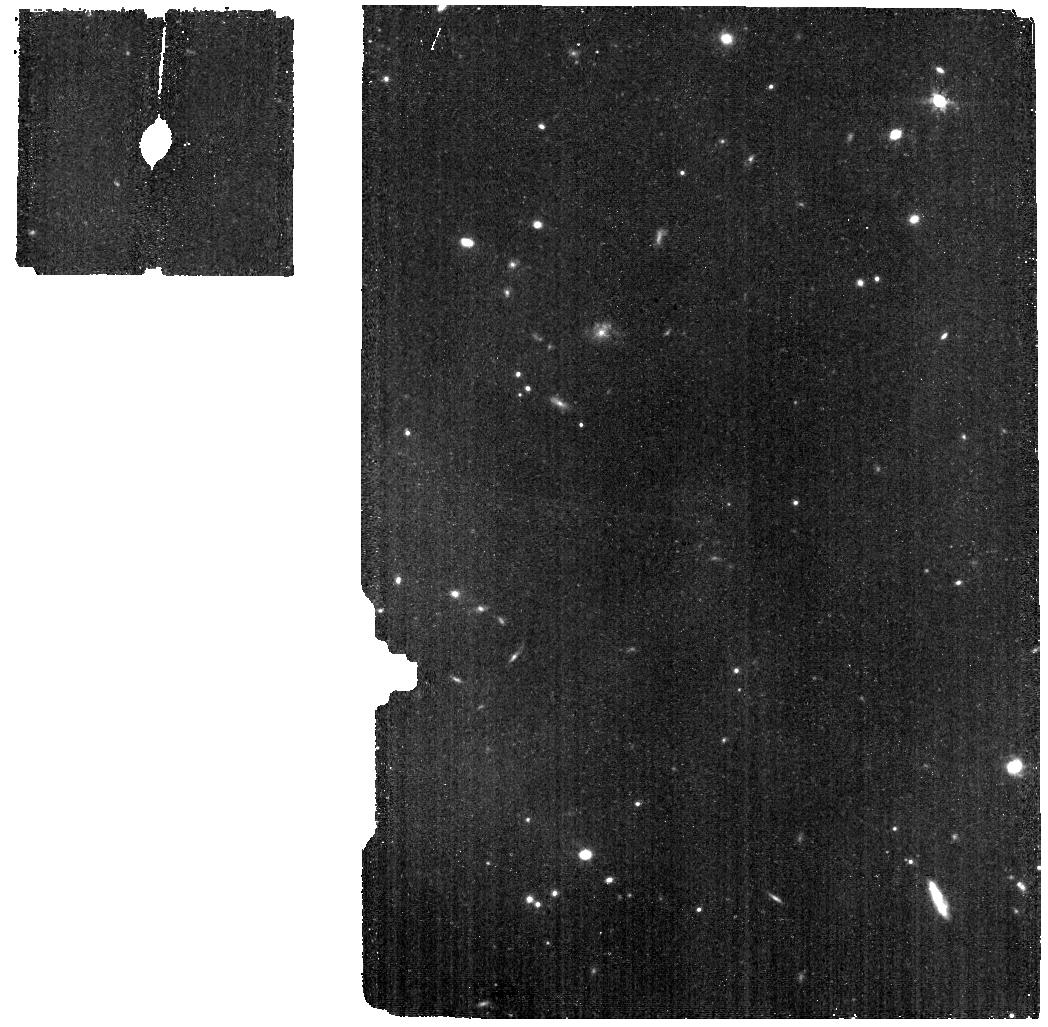
Target: HD163466-BKG
Instrument: MIRI
Filter: F770W
Exposure: 9 min
Observation ID: jw06607-o110_t004_miri_f770w

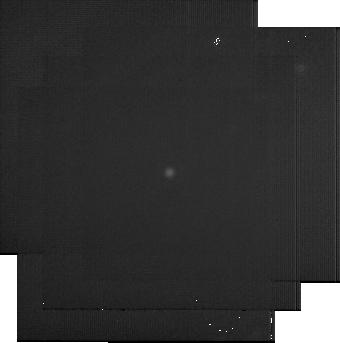
Target: BD+60-1753
Instrument: MIRI
Filter: F2550W
Exposure: 22 min
Observation ID: jw06607-o065_t001_miri_f2550w-sub256

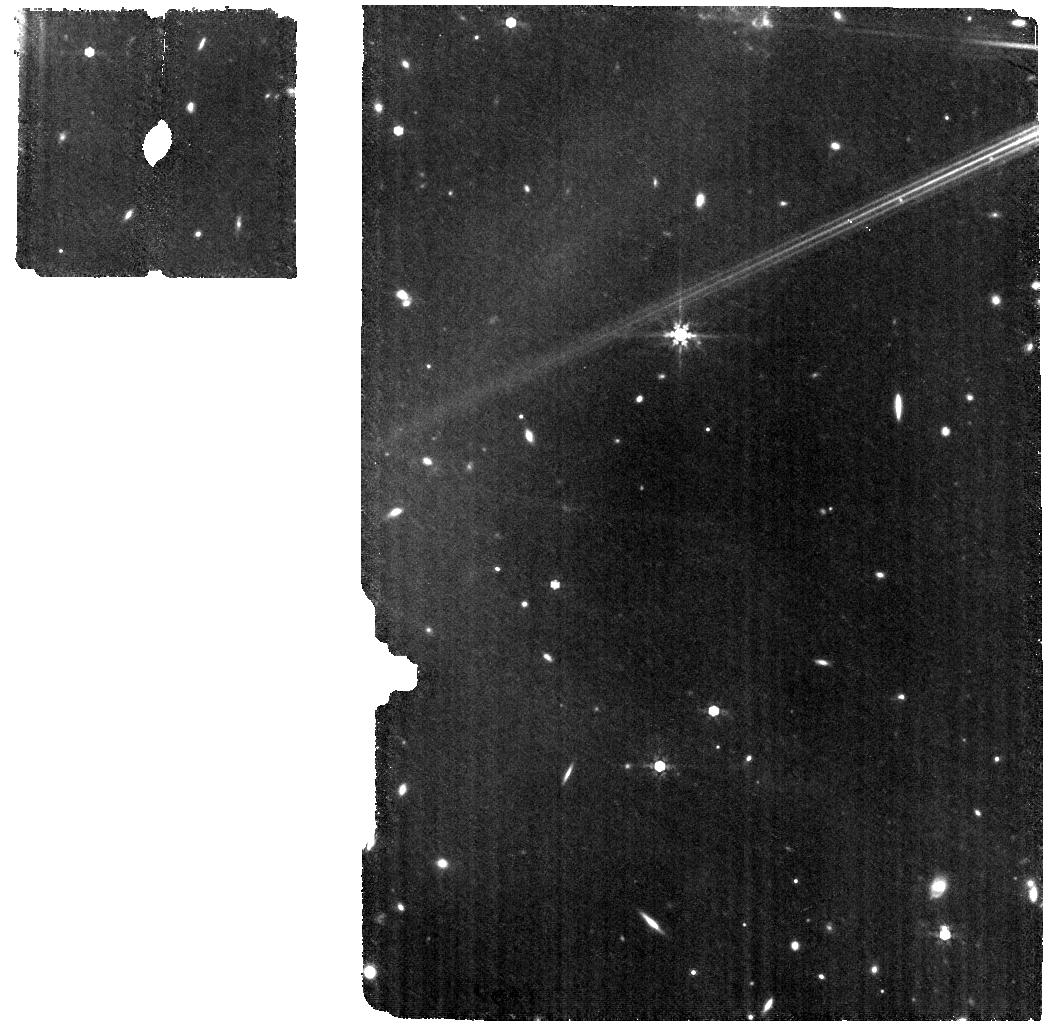
Target: HD163466
Instrument: MIRI
Filter: F770W
Exposure: 18 min
Observation ID: jw06607-o105_t003_miri_f770w

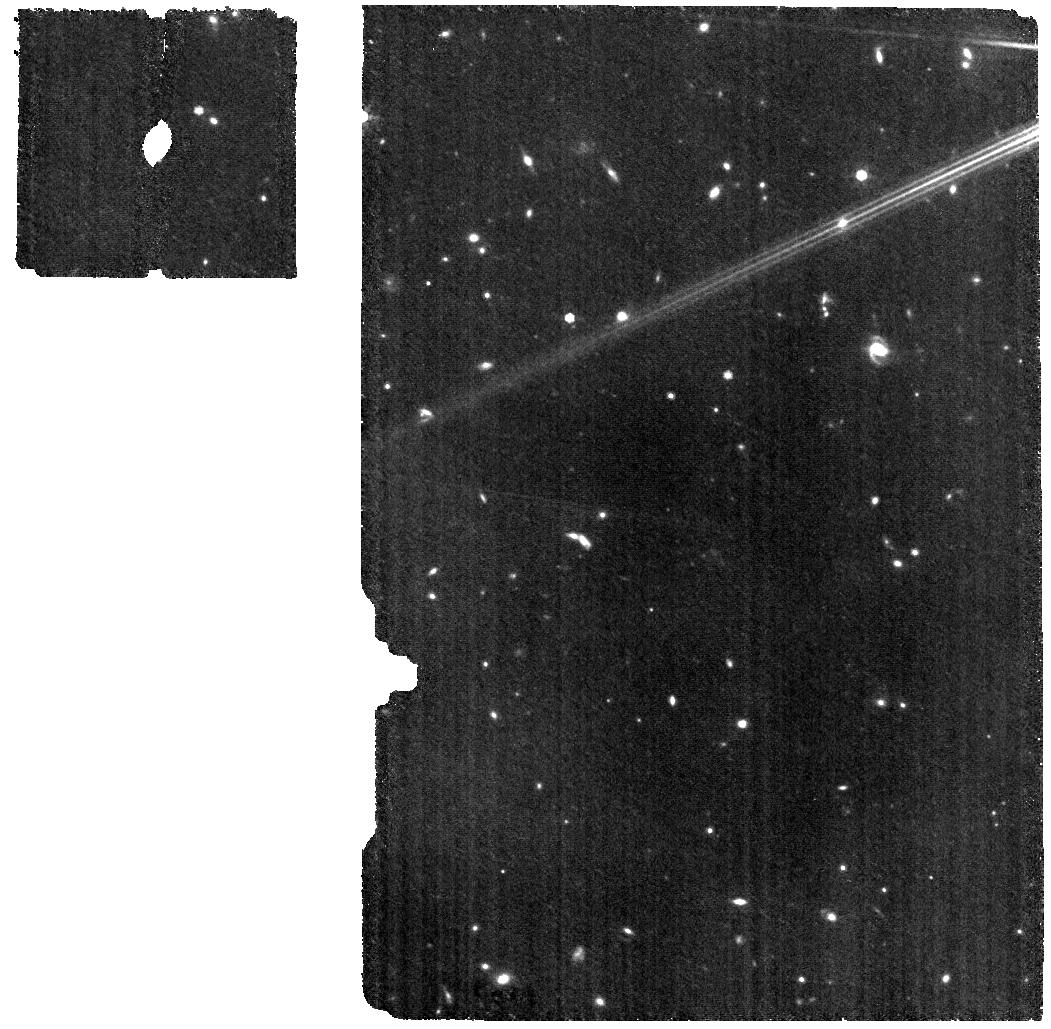
Target: HD163466
Instrument: MIRI
Filter: F770W
Exposure: 18 min
Observation ID: jw06607-o097_t003_miri_f770w

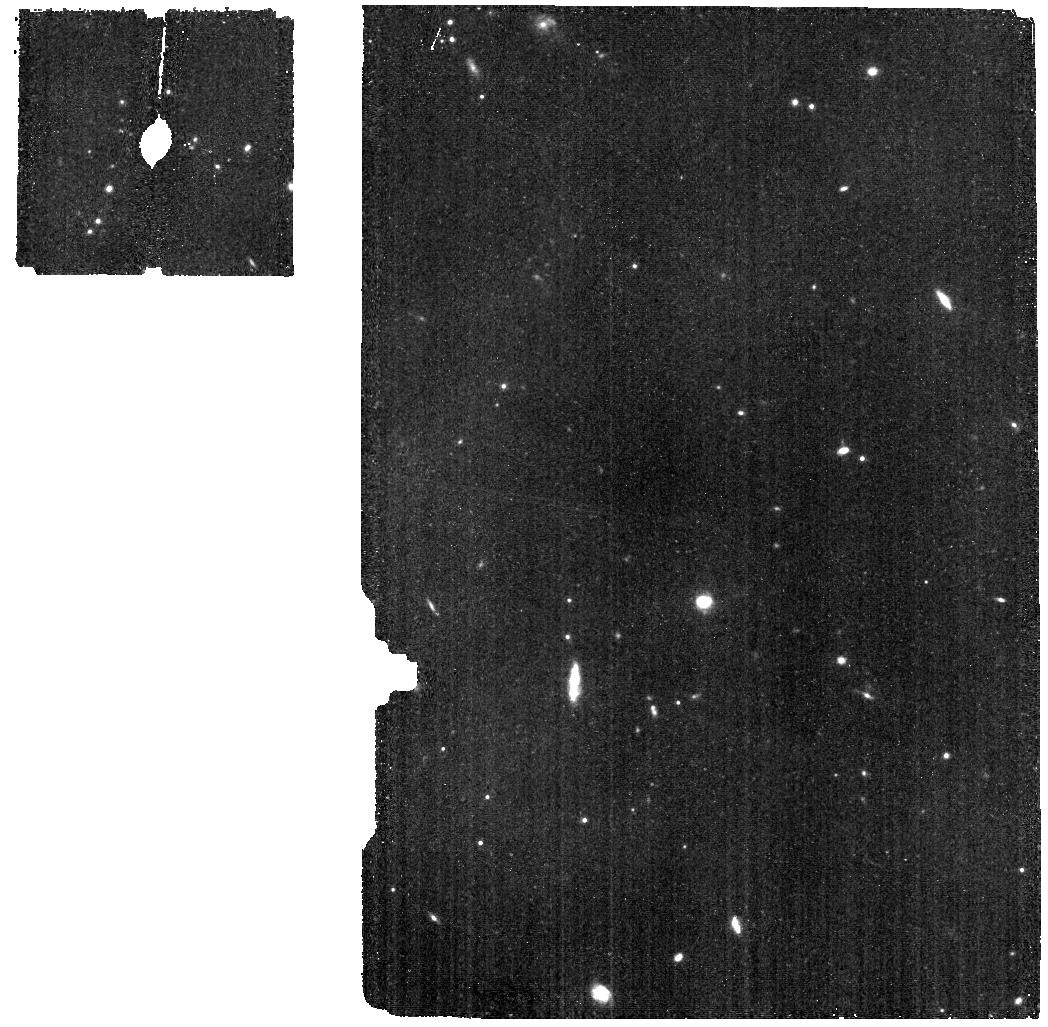
Target: HD163466-BKG
Instrument: MIRI
Filter: F770W
Exposure: 9 min
Observation ID: jw06607-o108_t004_miri_f770w

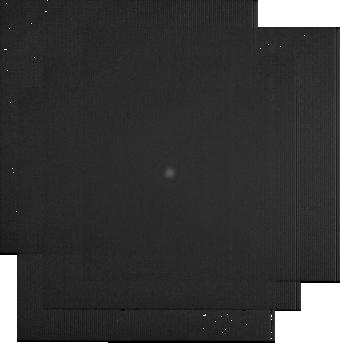
Target: BD+60-1753
Instrument: MIRI
Filter: F2550W
Exposure: 22 min
Observation ID: jw06607-o057_t001_miri_f2550w-sub256

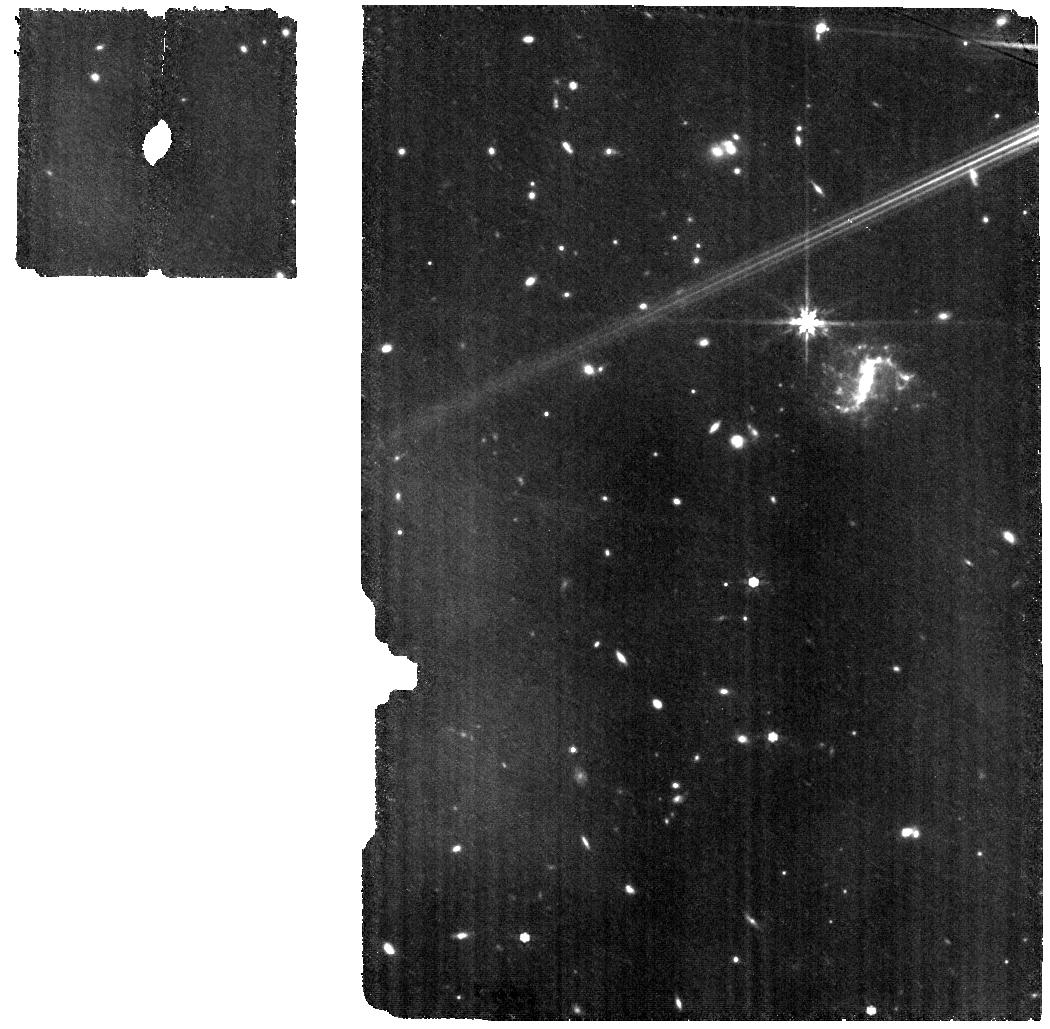
Target: HD163466
Instrument: MIRI
Filter: F770W
Exposure: 18 min
Observation ID: jw06607-o109_t003_miri_f770w

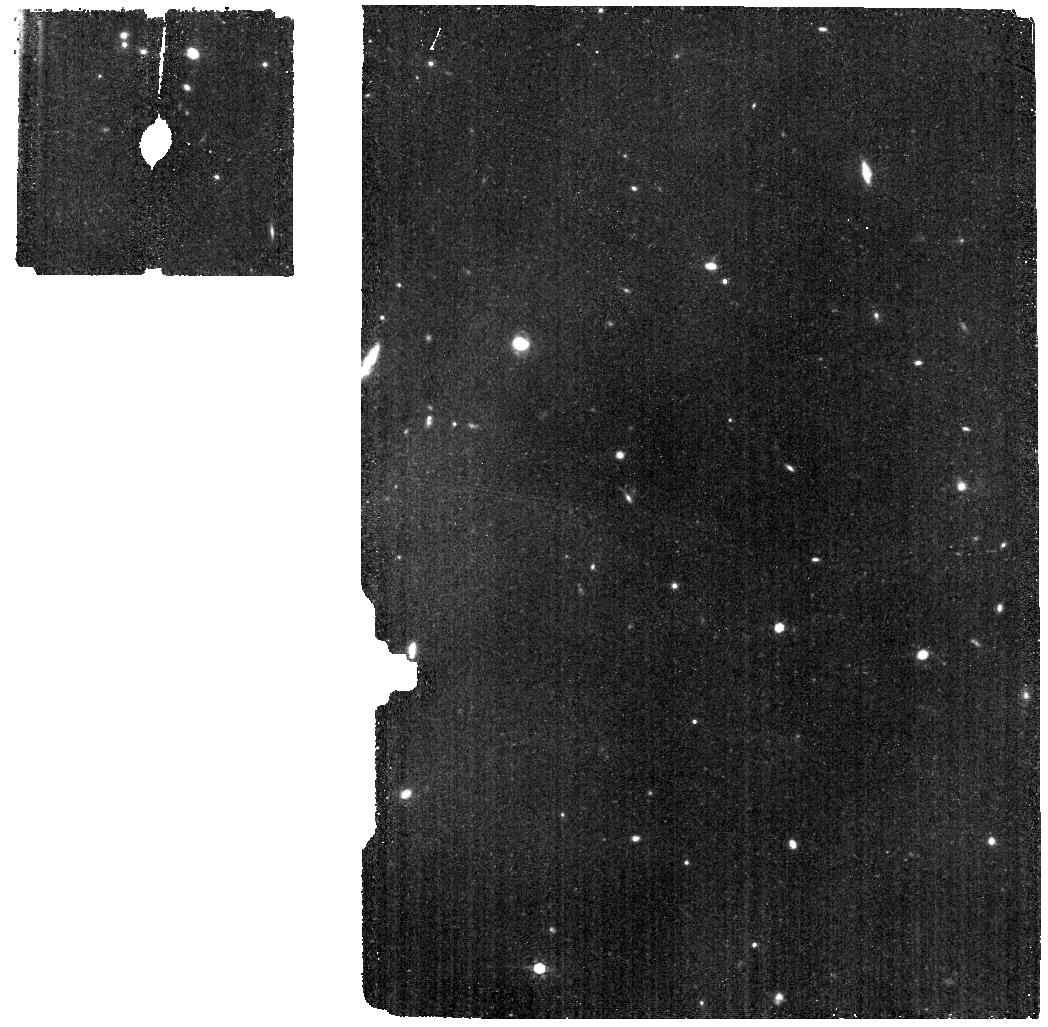
Target: HD163466-BKG
Instrument: MIRI
Filter: F770W
Exposure: 9 min
Observation ID: jw06607-o106_t004_miri_f770w

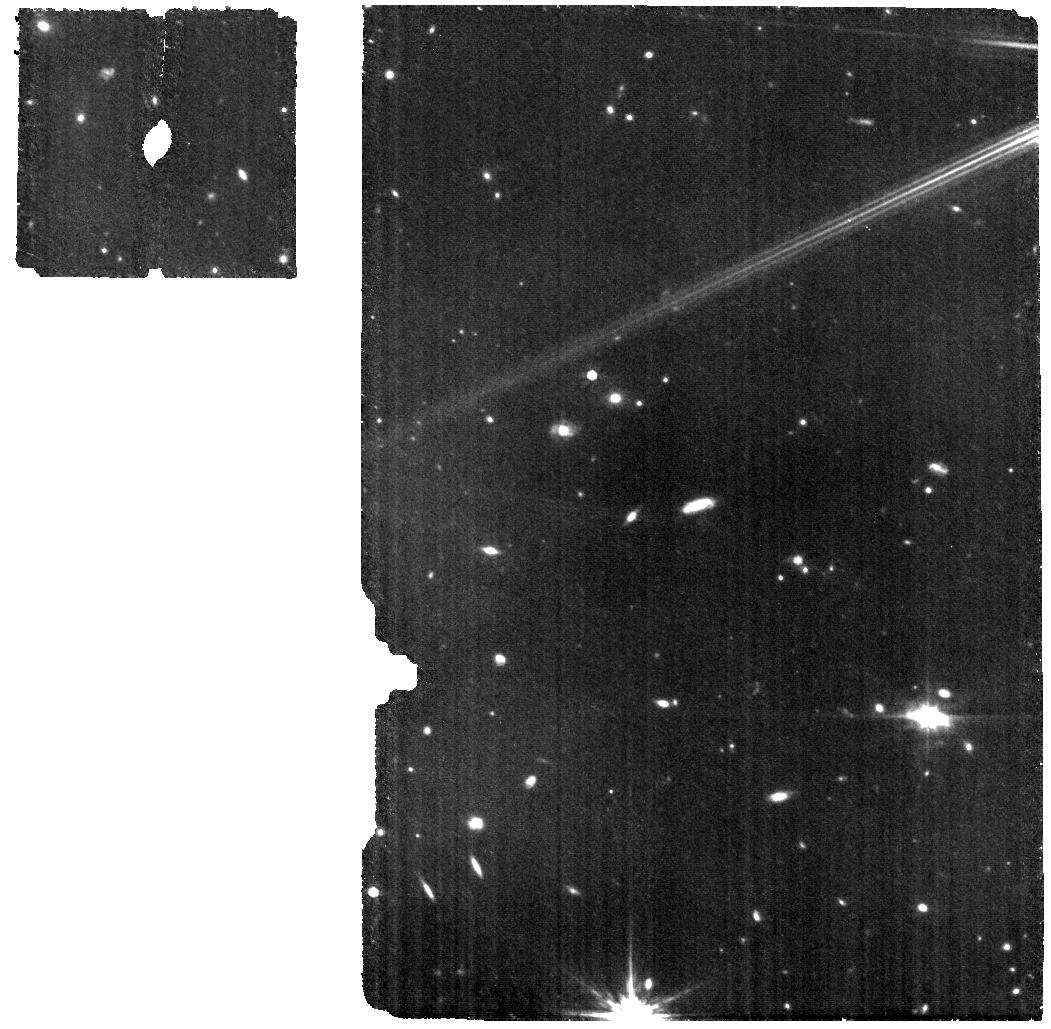
Target: HD163466
Instrument: MIRI
Filter: F770W
Exposure: 18 min
Observation ID: jw06607-o093_t003_miri_f770w

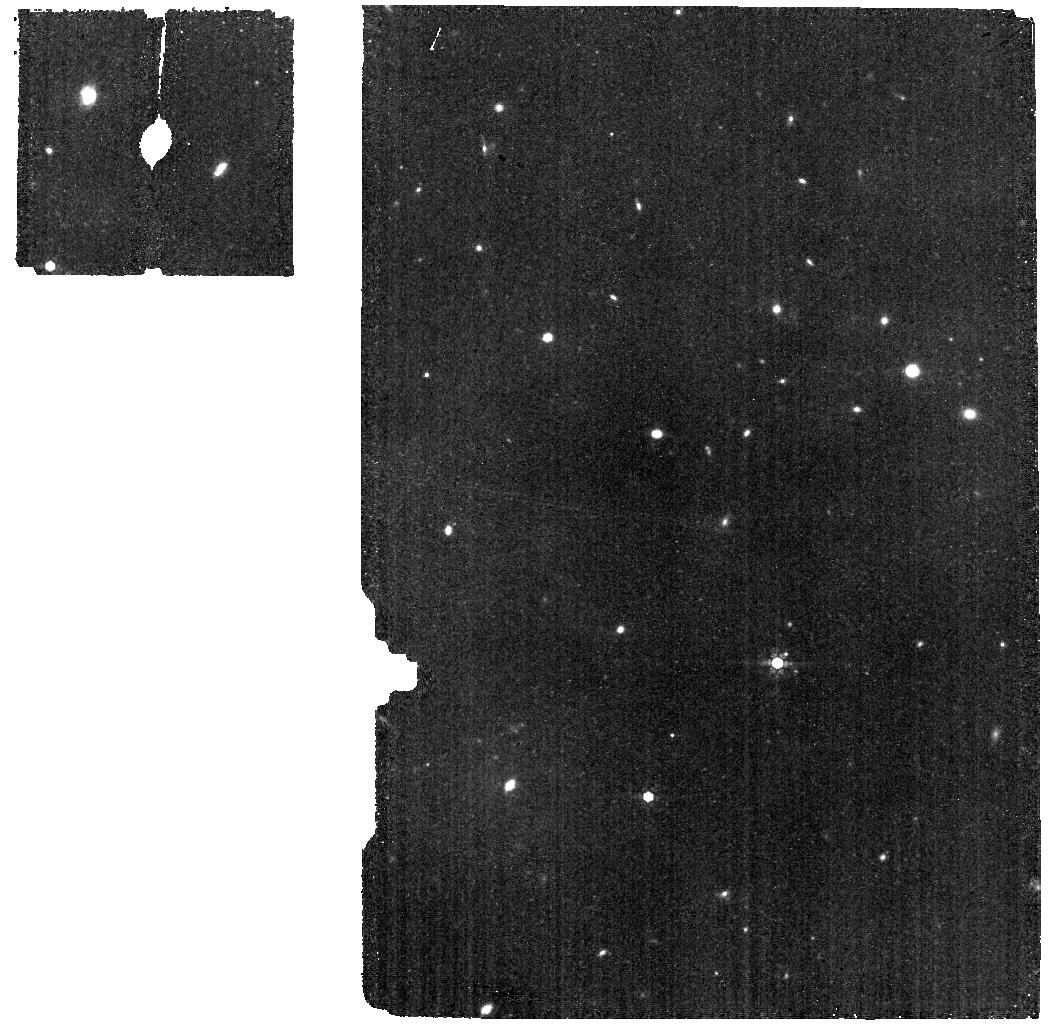
Target: HD163466-BKG
Instrument: MIRI
Filter: F770W
Exposure: 9 min
Observation ID: jw06607-o104_t004_miri_f770w

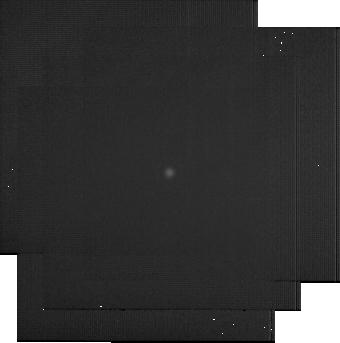
Target: BD+60-1753
Instrument: MIRI
Filter: F2550W
Exposure: 22 min
Observation ID: jw06607-o033_t001_miri_f2550w-sub256

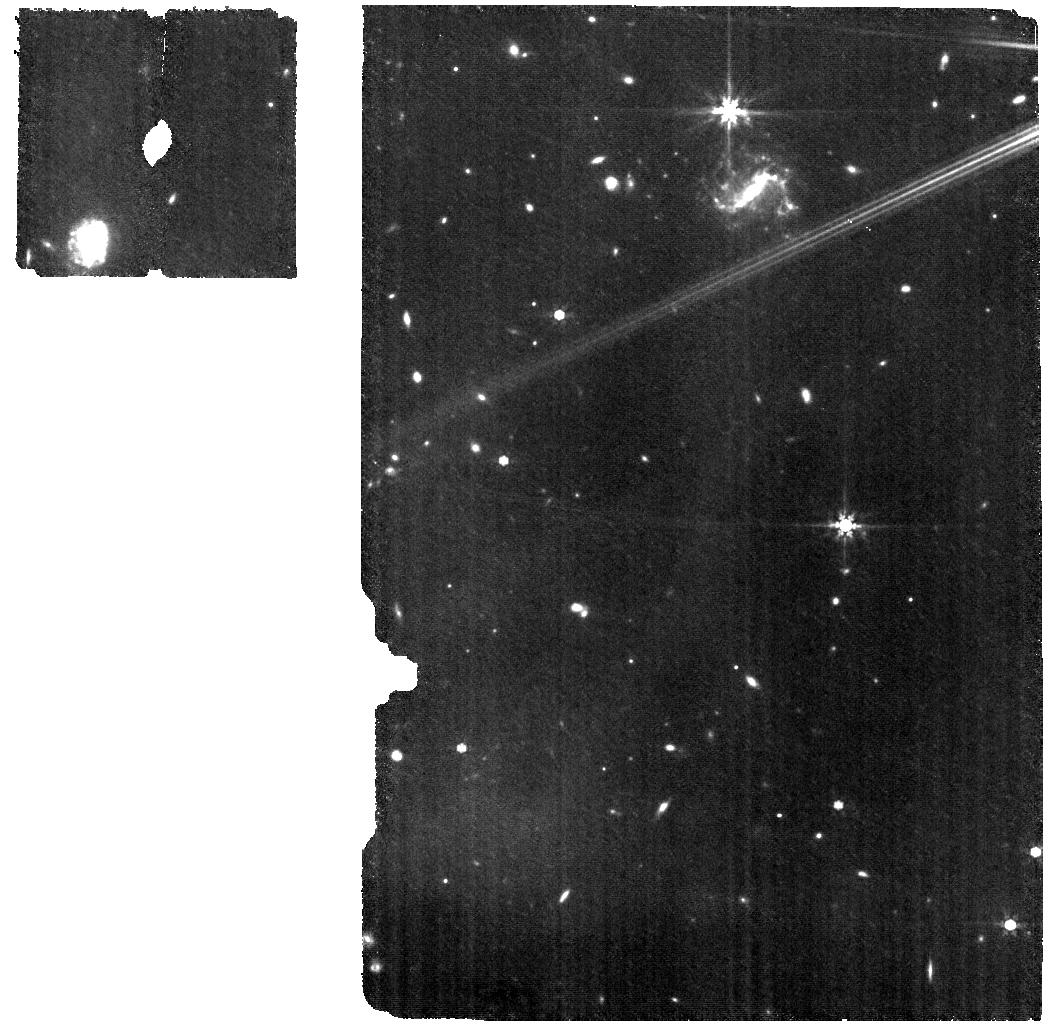
Target: HD163466
Instrument: MIRI
Filter: F770W
Exposure: 18 min
Observation ID: jw06607-o107_t003_miri_f770w

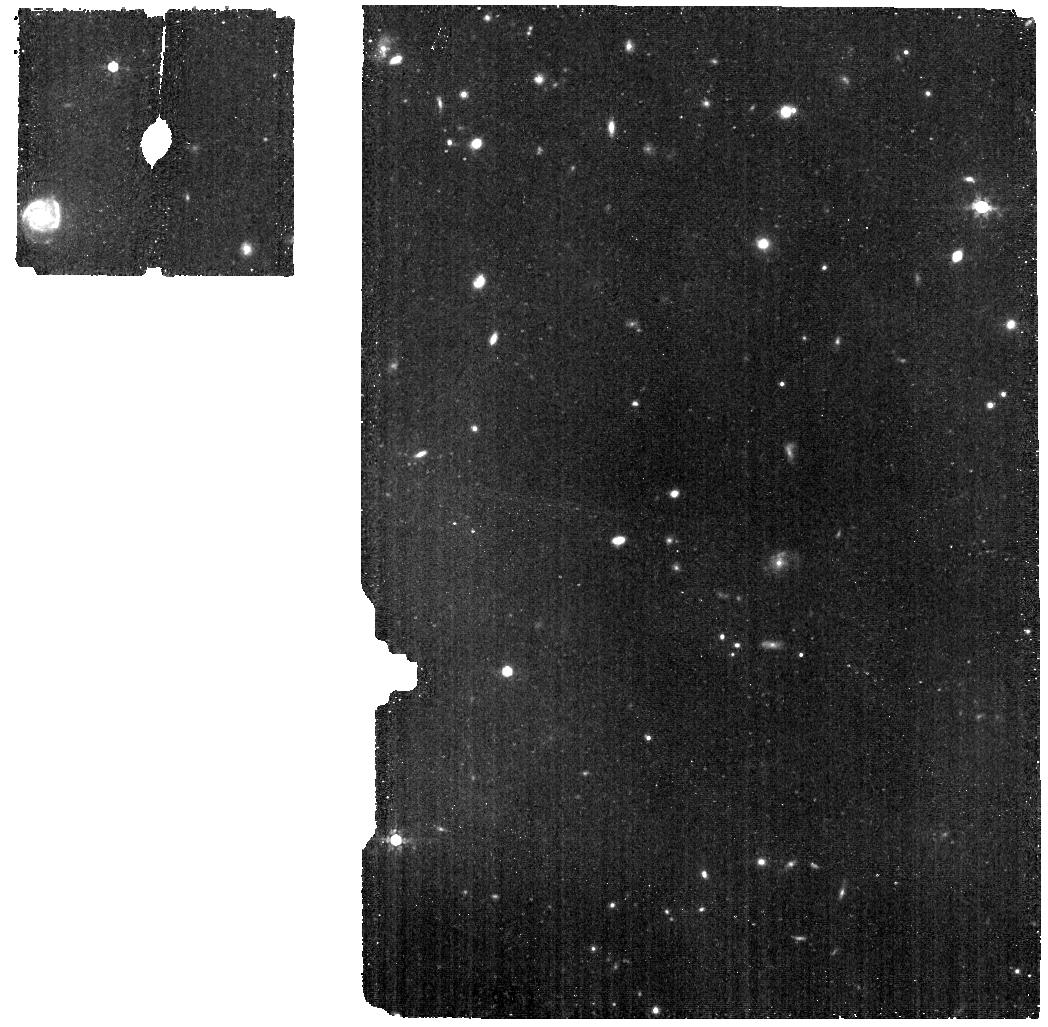
Target: HD163466-BKG
Instrument: MIRI
Filter: F770W
Exposure: 9 min
Observation ID: jw06607-o009_t004_miri_f770w

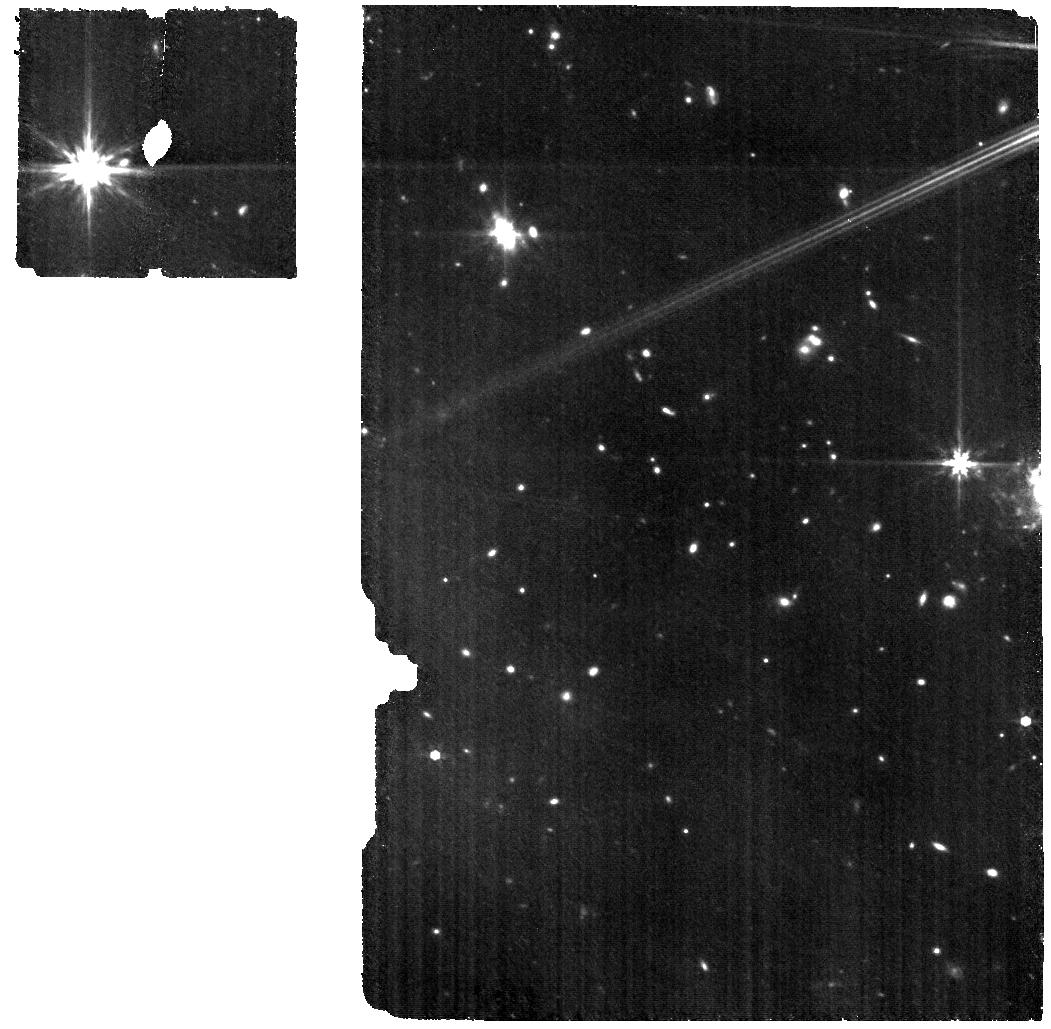
Target: HD163466
Instrument: MIRI
Filter: F770W
Exposure: 18 min
Observation ID: jw06607-o008_t003_miri_f770w

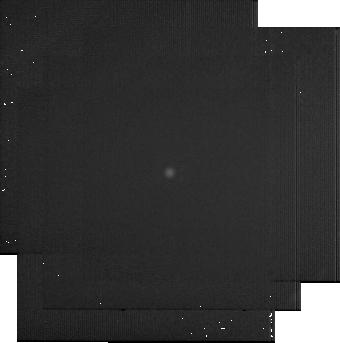
Target: BD+60-1753
Instrument: MIRI
Filter: F2550W
Exposure: 22 min
Observation ID: jw06607-o073_t001_miri_f2550w-sub256

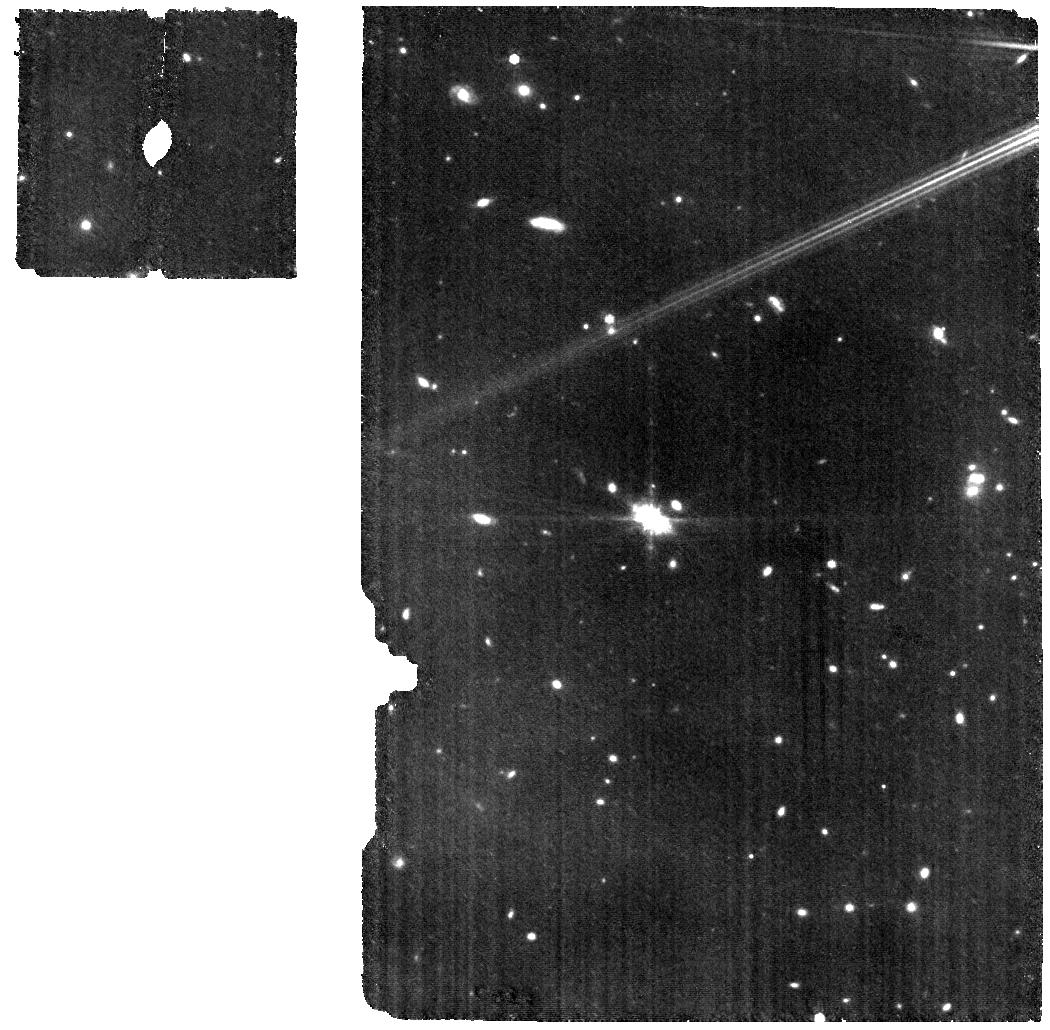
Target: HD163466
Instrument: MIRI
Filter: F770W
Exposure: 18 min
Observation ID: jw06607-o091_t003_miri_f770w

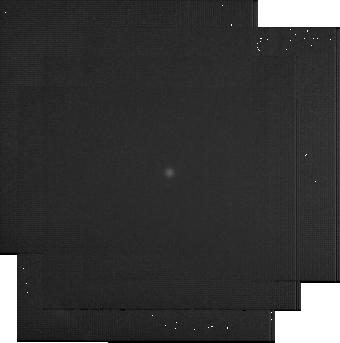
Target: BD+60-1753
Instrument: MIRI
Filter: F2550W
Exposure: 22 min
Observation ID: jw06607-o049_t001_miri_f2550w-sub256

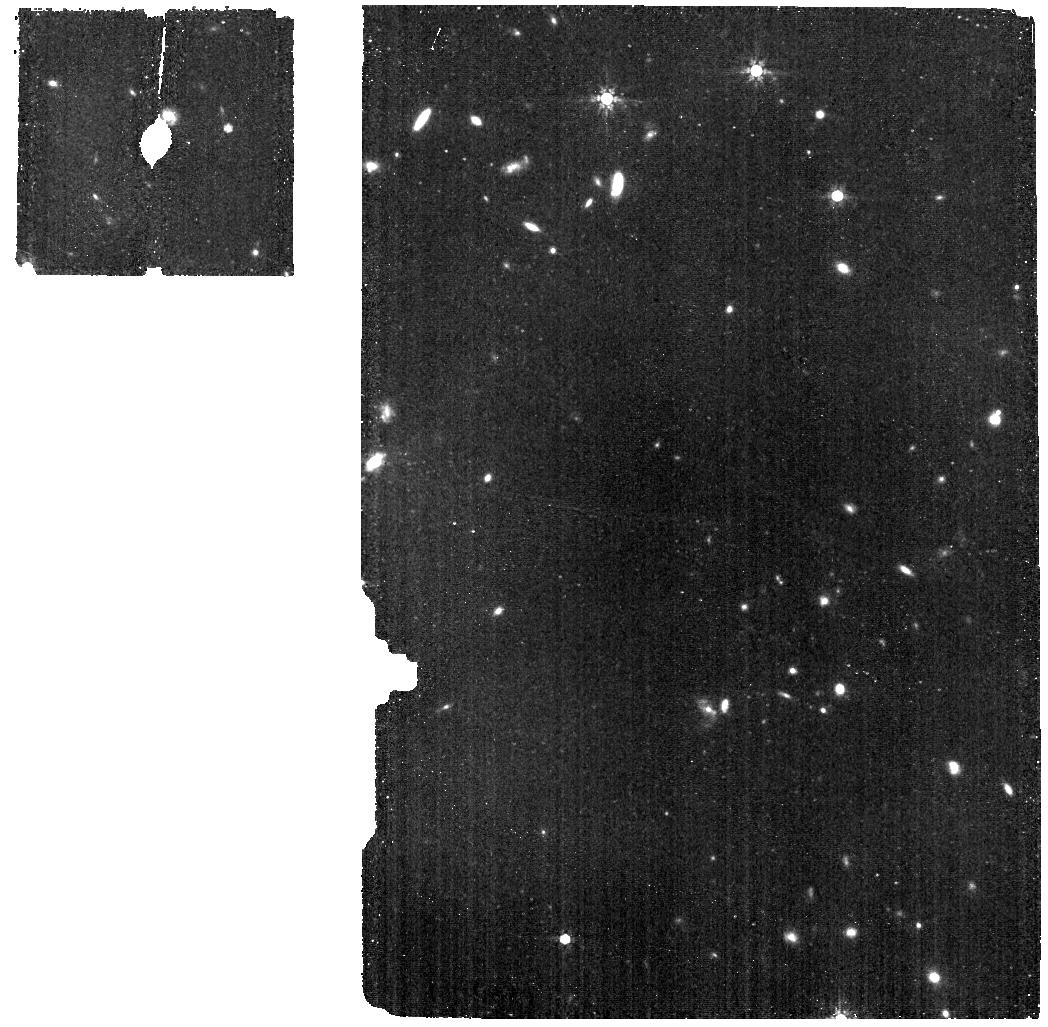
Target: HD163466-BKG
Instrument: MIRI
Filter: F770W
Exposure: 9 min
Observation ID: jw06607-o094_t004_miri_f770w

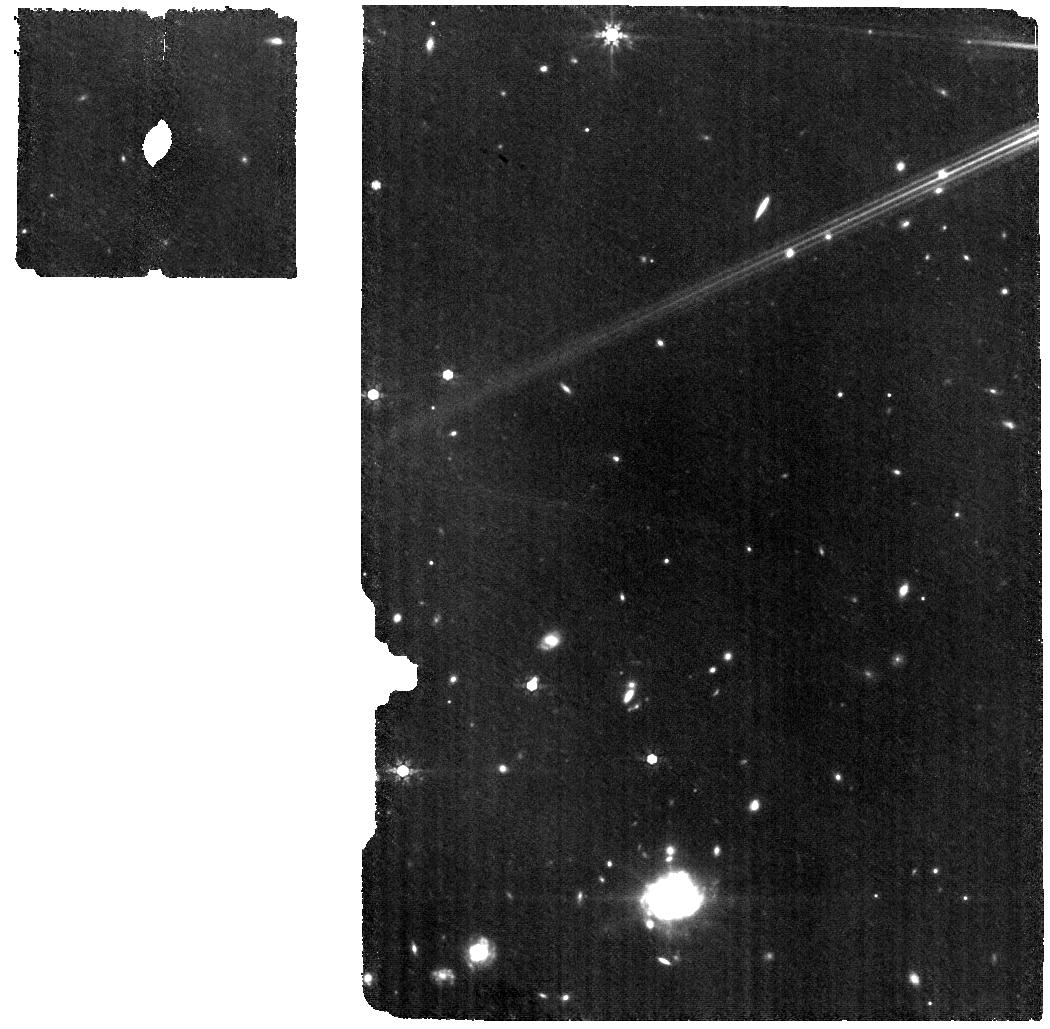
Target: HD163466
Instrument: MIRI
Filter: F770W
Exposure: 18 min
Observation ID: jw06607-o103_t003_miri_f770w

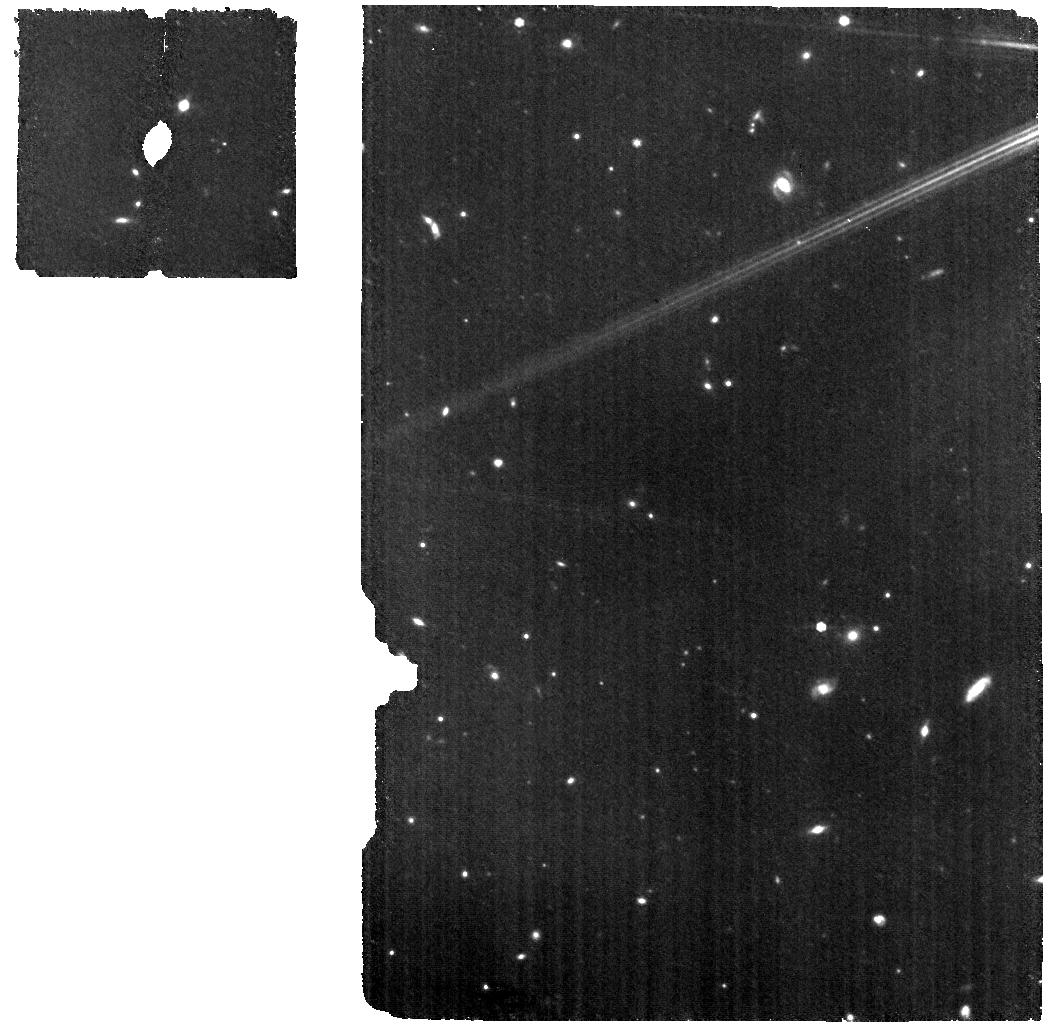
Target: HD163466
Instrument: MIRI
Filter: F770W
Exposure: 18 min
Observation ID: jw06607-o095_t003_miri_f770w

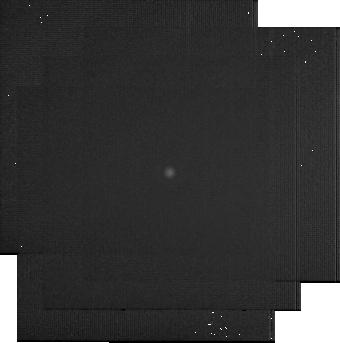
Target: BD+60-1753
Instrument: MIRI
Filter: F2550W
Exposure: 22 min
Observation ID: jw06607-o007_t001_miri_f2550w-sub256

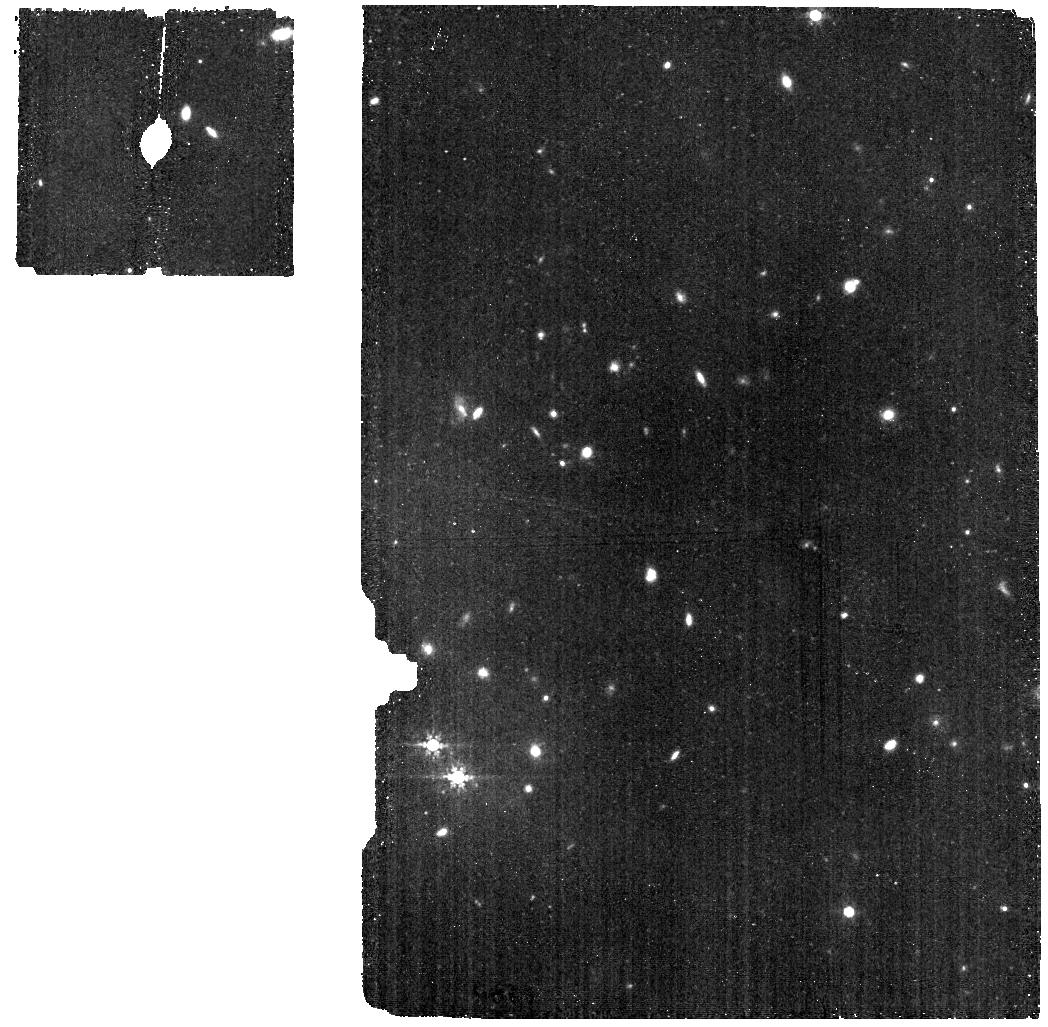
Target: HD163466-BKG
Instrument: MIRI
Filter: F770W
Exposure: 9 min
Observation ID: jw06607-o092_t004_miri_f770w

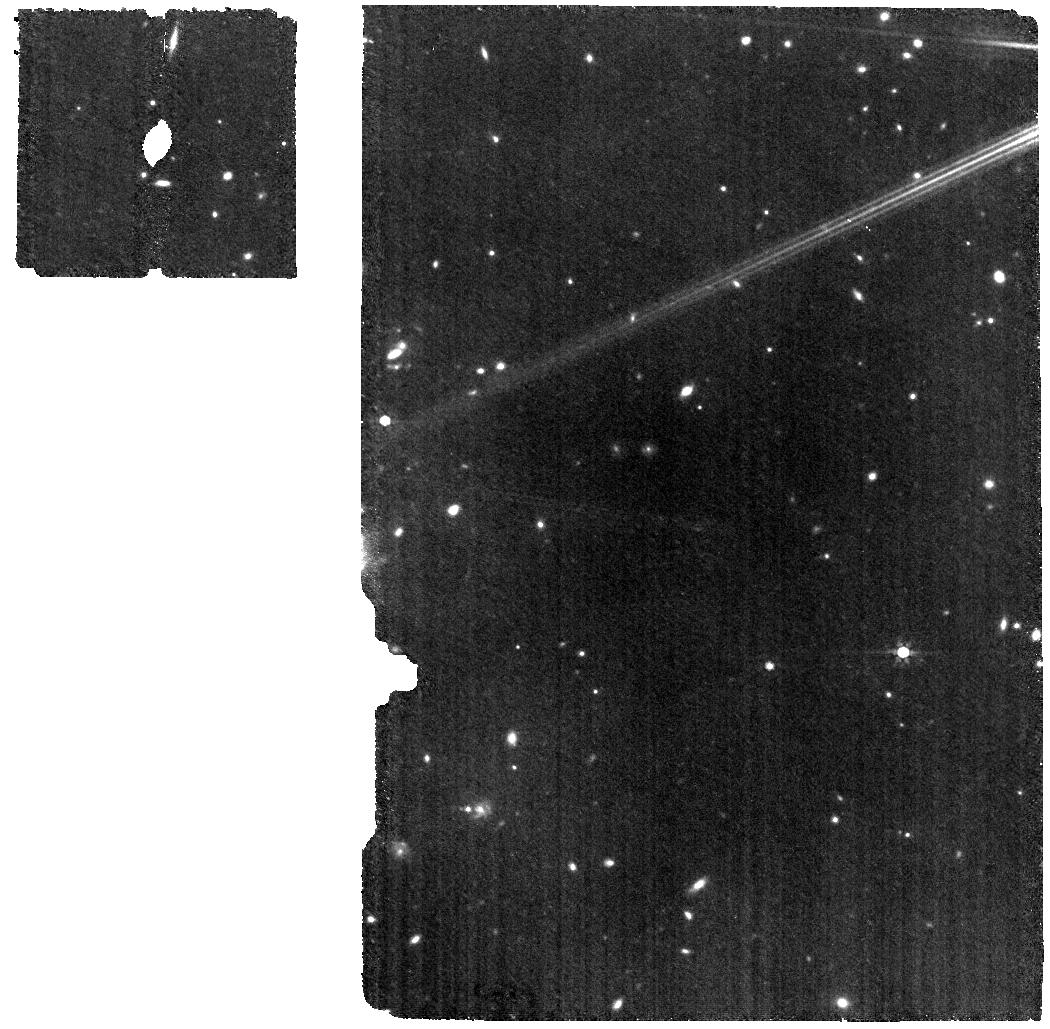
Target: HD163466
Instrument: MIRI
Filter: F770W
Exposure: 18 min
Observation ID: jw06607-o101_t003_miri_f770w

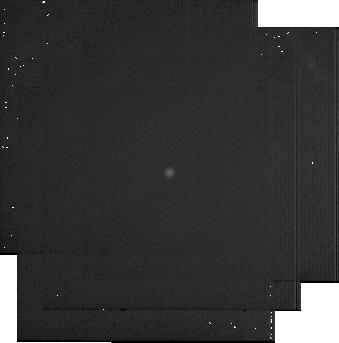
Target: BD+60-1753
Instrument: MIRI
Filter: F2550W
Exposure: 22 min
Observation ID: jw06607-o017_t001_miri_f2550w-sub256

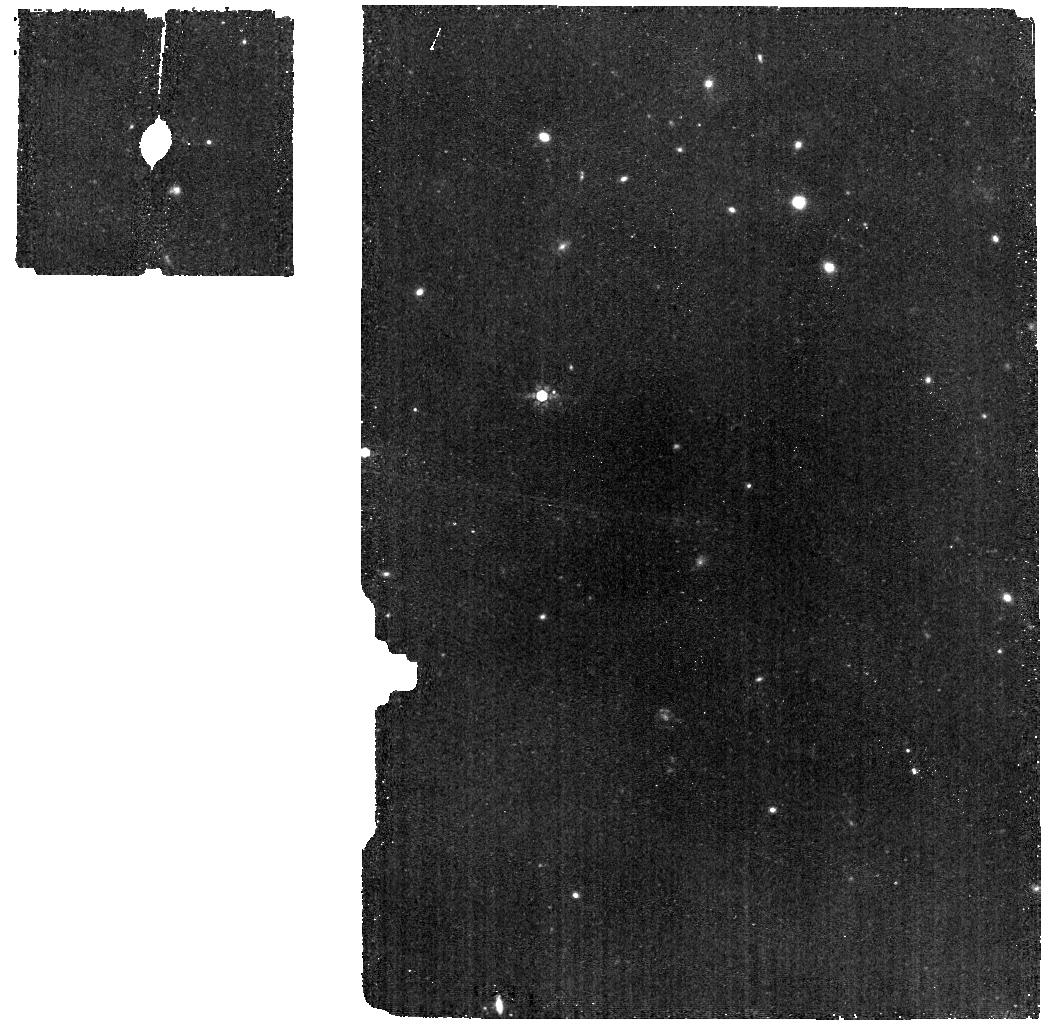
Target: HD163466-BKG
Instrument: MIRI
Filter: F770W
Exposure: 9 min
Observation ID: jw06607-o102_t004_miri_f770w

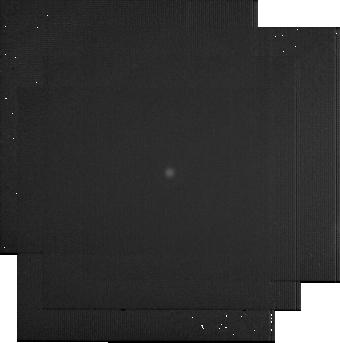
Target: BD+60-1753
Instrument: MIRI
Filter: F2550W
Exposure: 22 min
Observation ID: jw06607-o081_t001_miri_f2550w-sub256

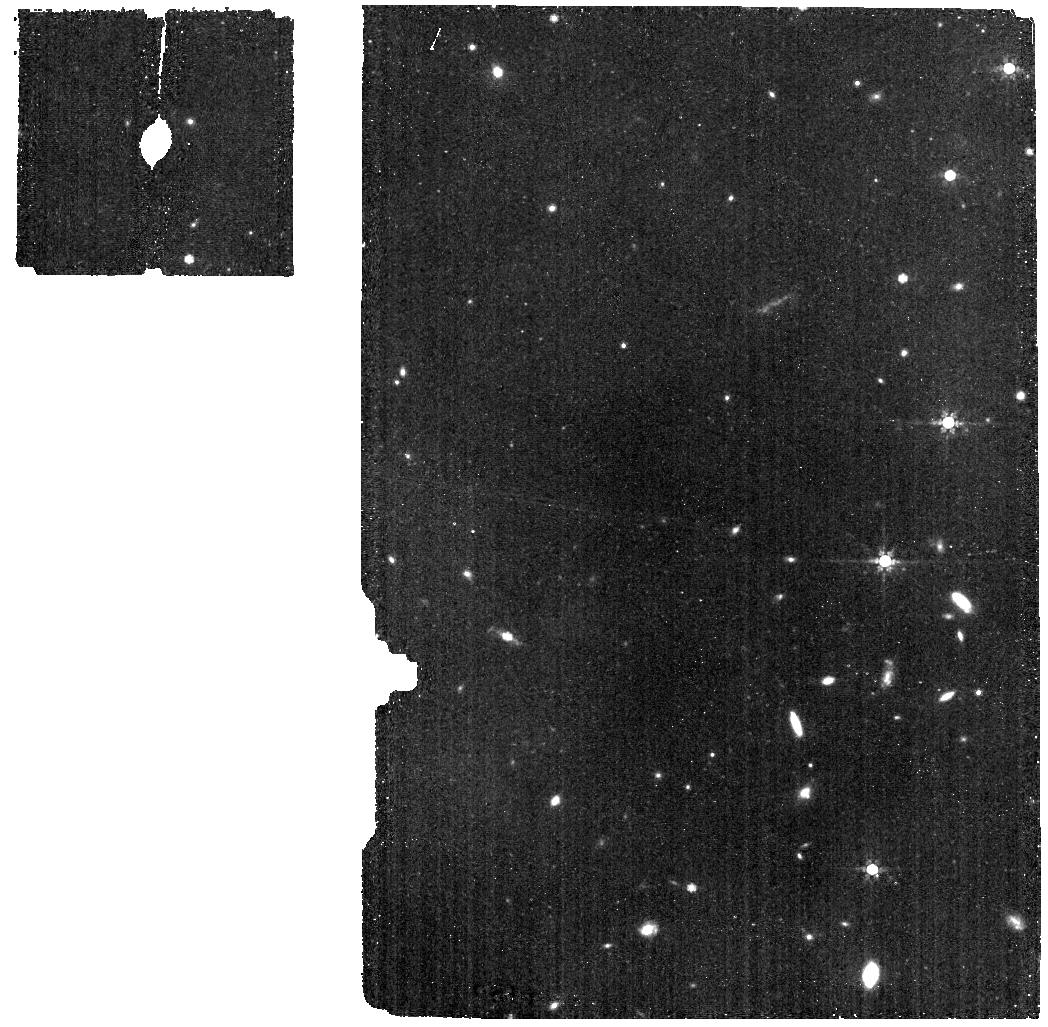
Target: HD163466-BKG
Instrument: MIRI
Filter: F770W
Exposure: 9 min
Observation ID: jw06607-o098_t004_miri_f770w

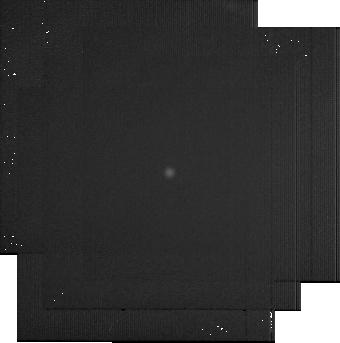
Target: BD+60-1753
Instrument: MIRI
Filter: F2550W
Exposure: 22 min
Observation ID: jw06607-o025_t001_miri_f2550w-sub256

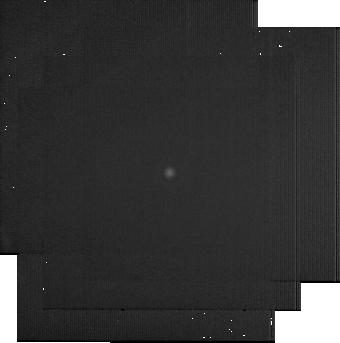
Target: BD+60-1753
Instrument: MIRI
Filter: F2550W
Exposure: 22 min
Observation ID: jw06607-o041_t001_miri_f2550w-sub256

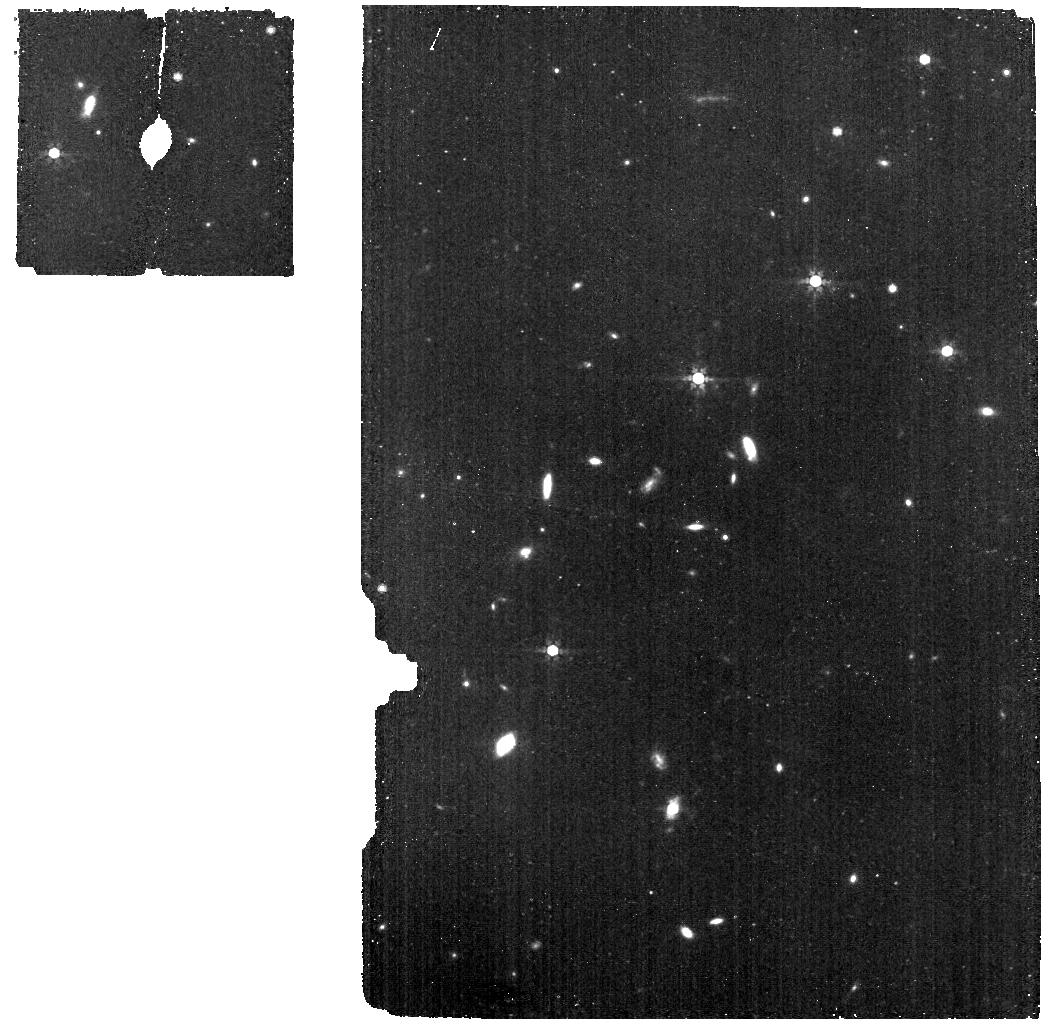
Target: HD163466-BKG
Instrument: MIRI
Filter: F770W
Exposure: 9 min
Observation ID: jw06607-o096_t004_miri_f770w

CAL-XCAL-304: Absolute Flux Calibration (Repeatability) (PI: Gordon, Karl D.)

This program obtains repeated observations of two stars as part of the JWST absolute flux calibration effort. This effort uses all JWST instruments to provide absolute flux calibration for all JWST modes (filters, gratings, etc). The combined nature of this effort is to ensure the highest quality flux calibration internal to and between instruments and to carry out the observations efficiently. This program provides observations of two stars spread throughout the year to measure the repeatability of JWST observations. The aim is to observe in one filter/grating/etc per detector to measure how repeatable an observation is in instrument units. The expectation is that the repeatability is set at the detector level. This calibration program may change in response to system developments and the final Cycle 3 science program.